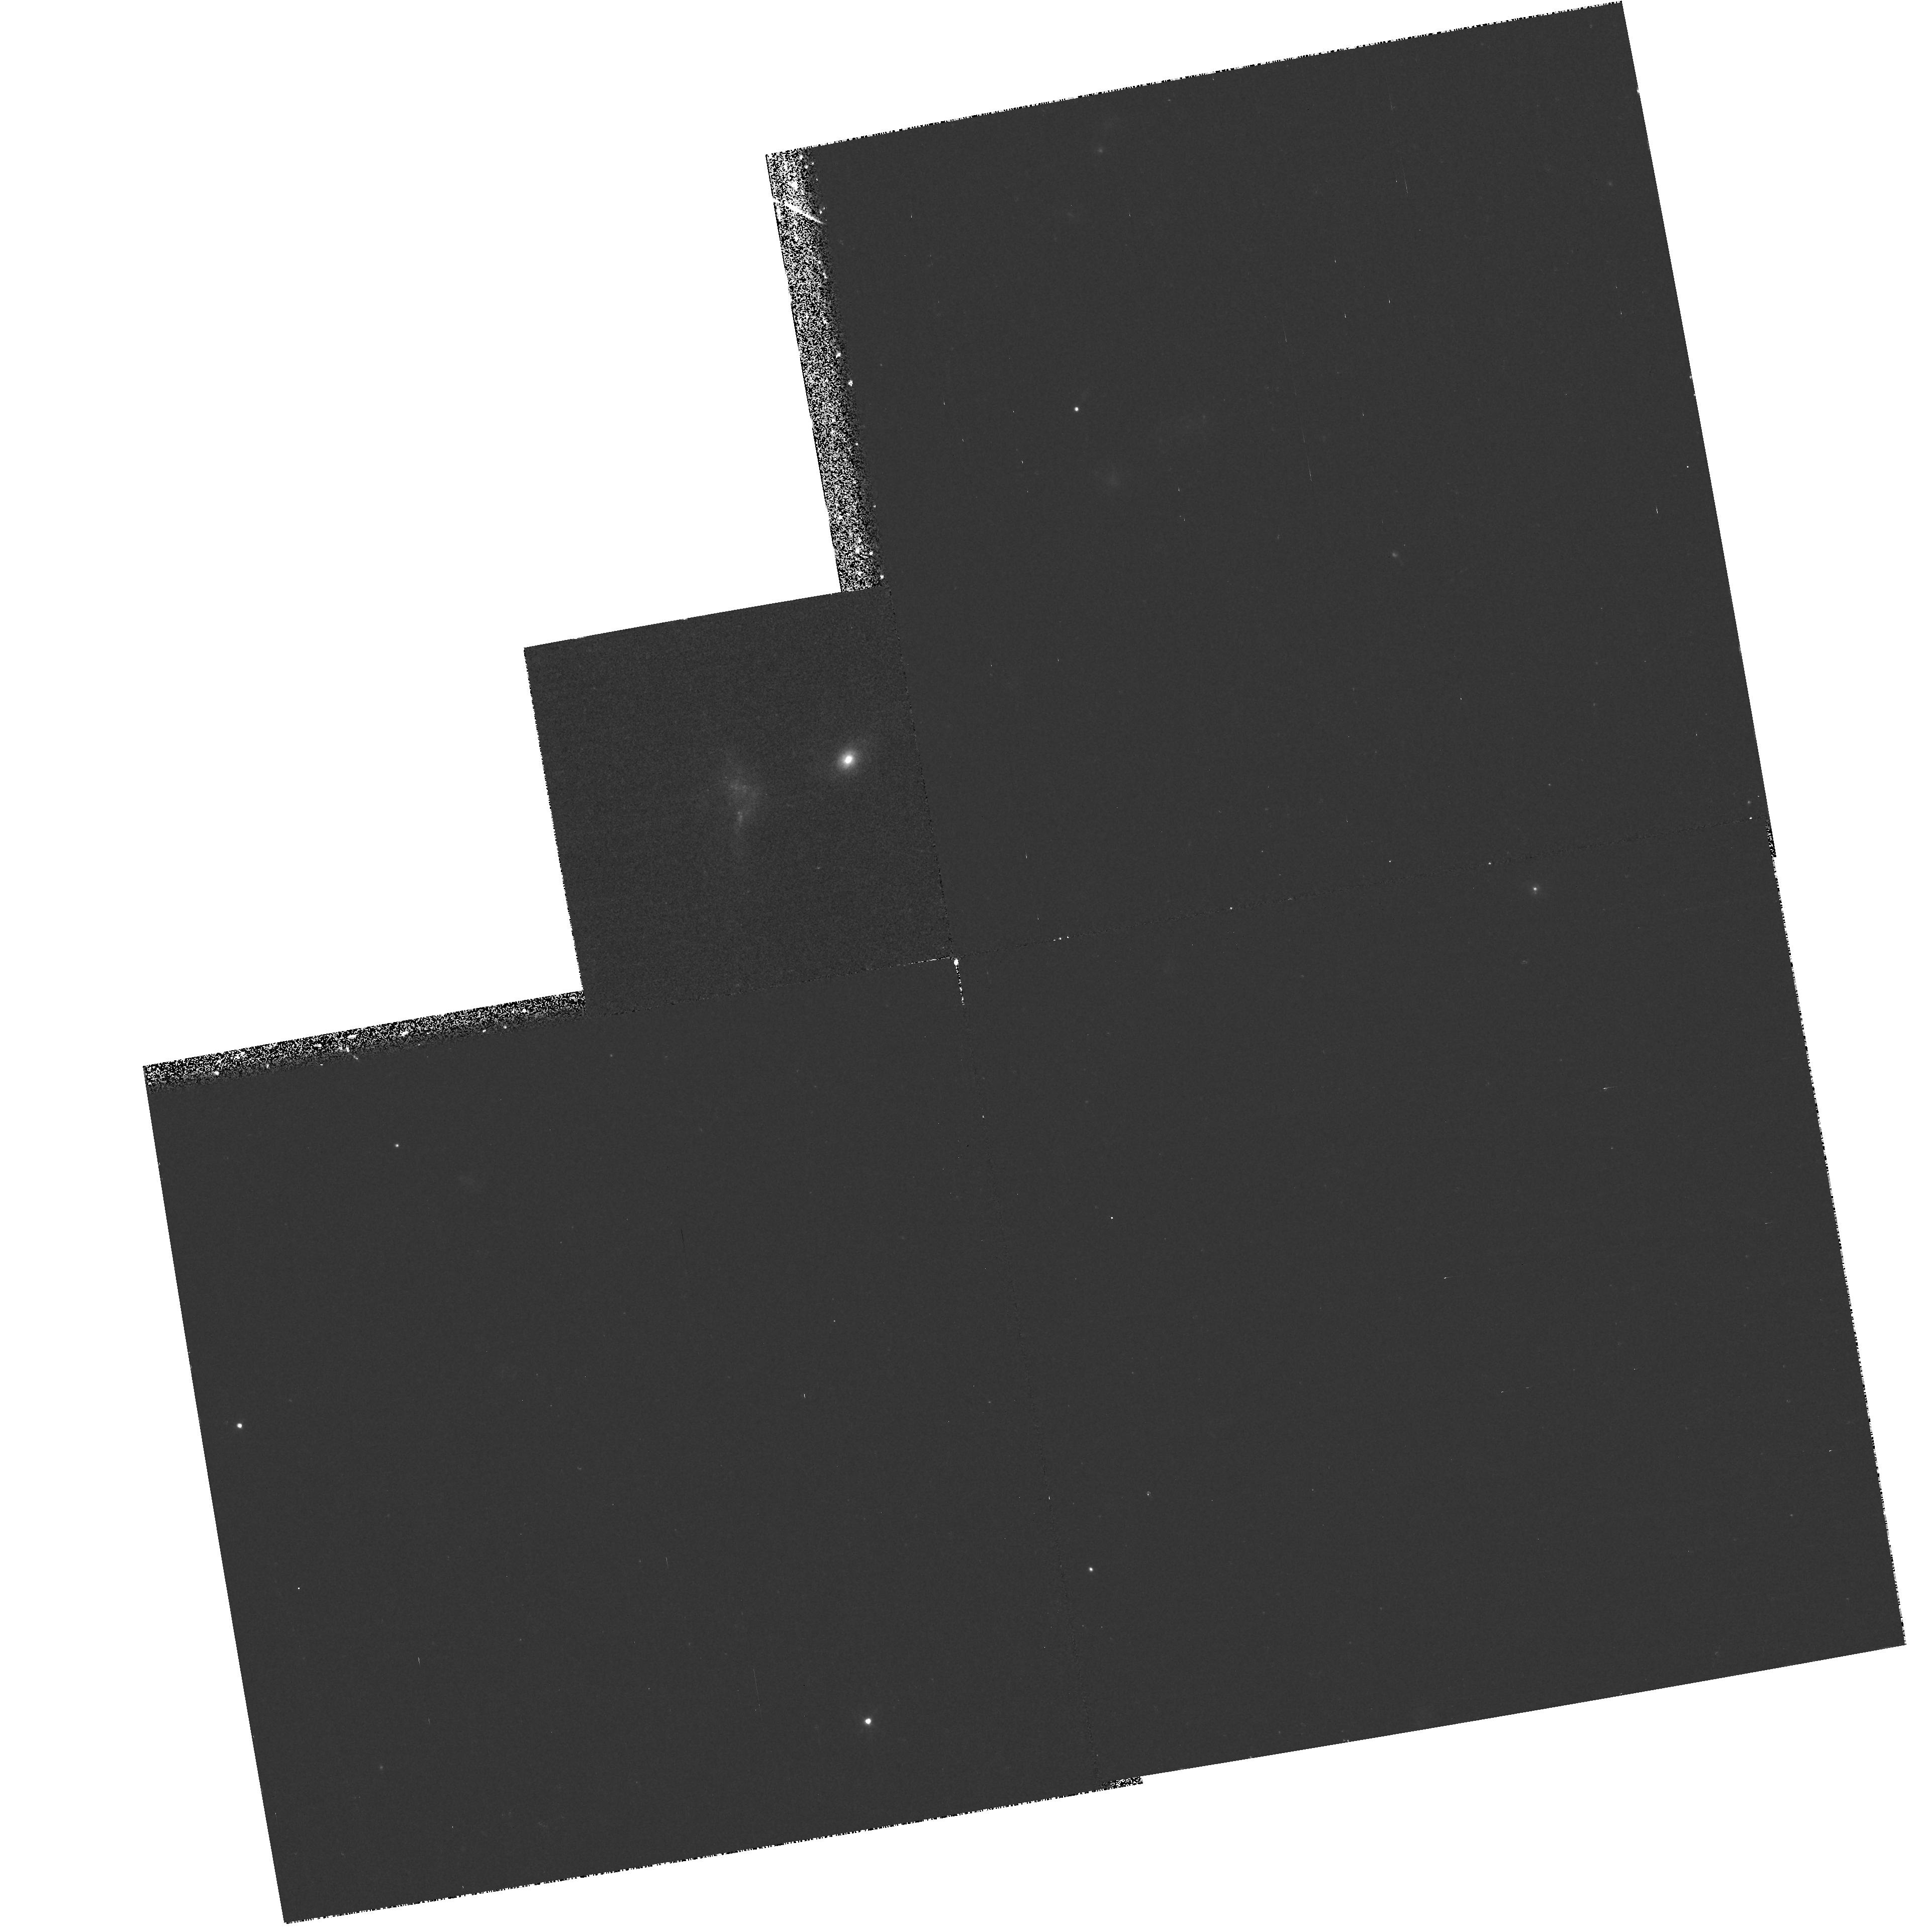
Target: GAL-1101-1210. Instrument: WFPC2/PC. Filter: F439W. Exposure: 48 min. Observation ID: hst_6835_03_wfpc2_pc_f439w_u36o03

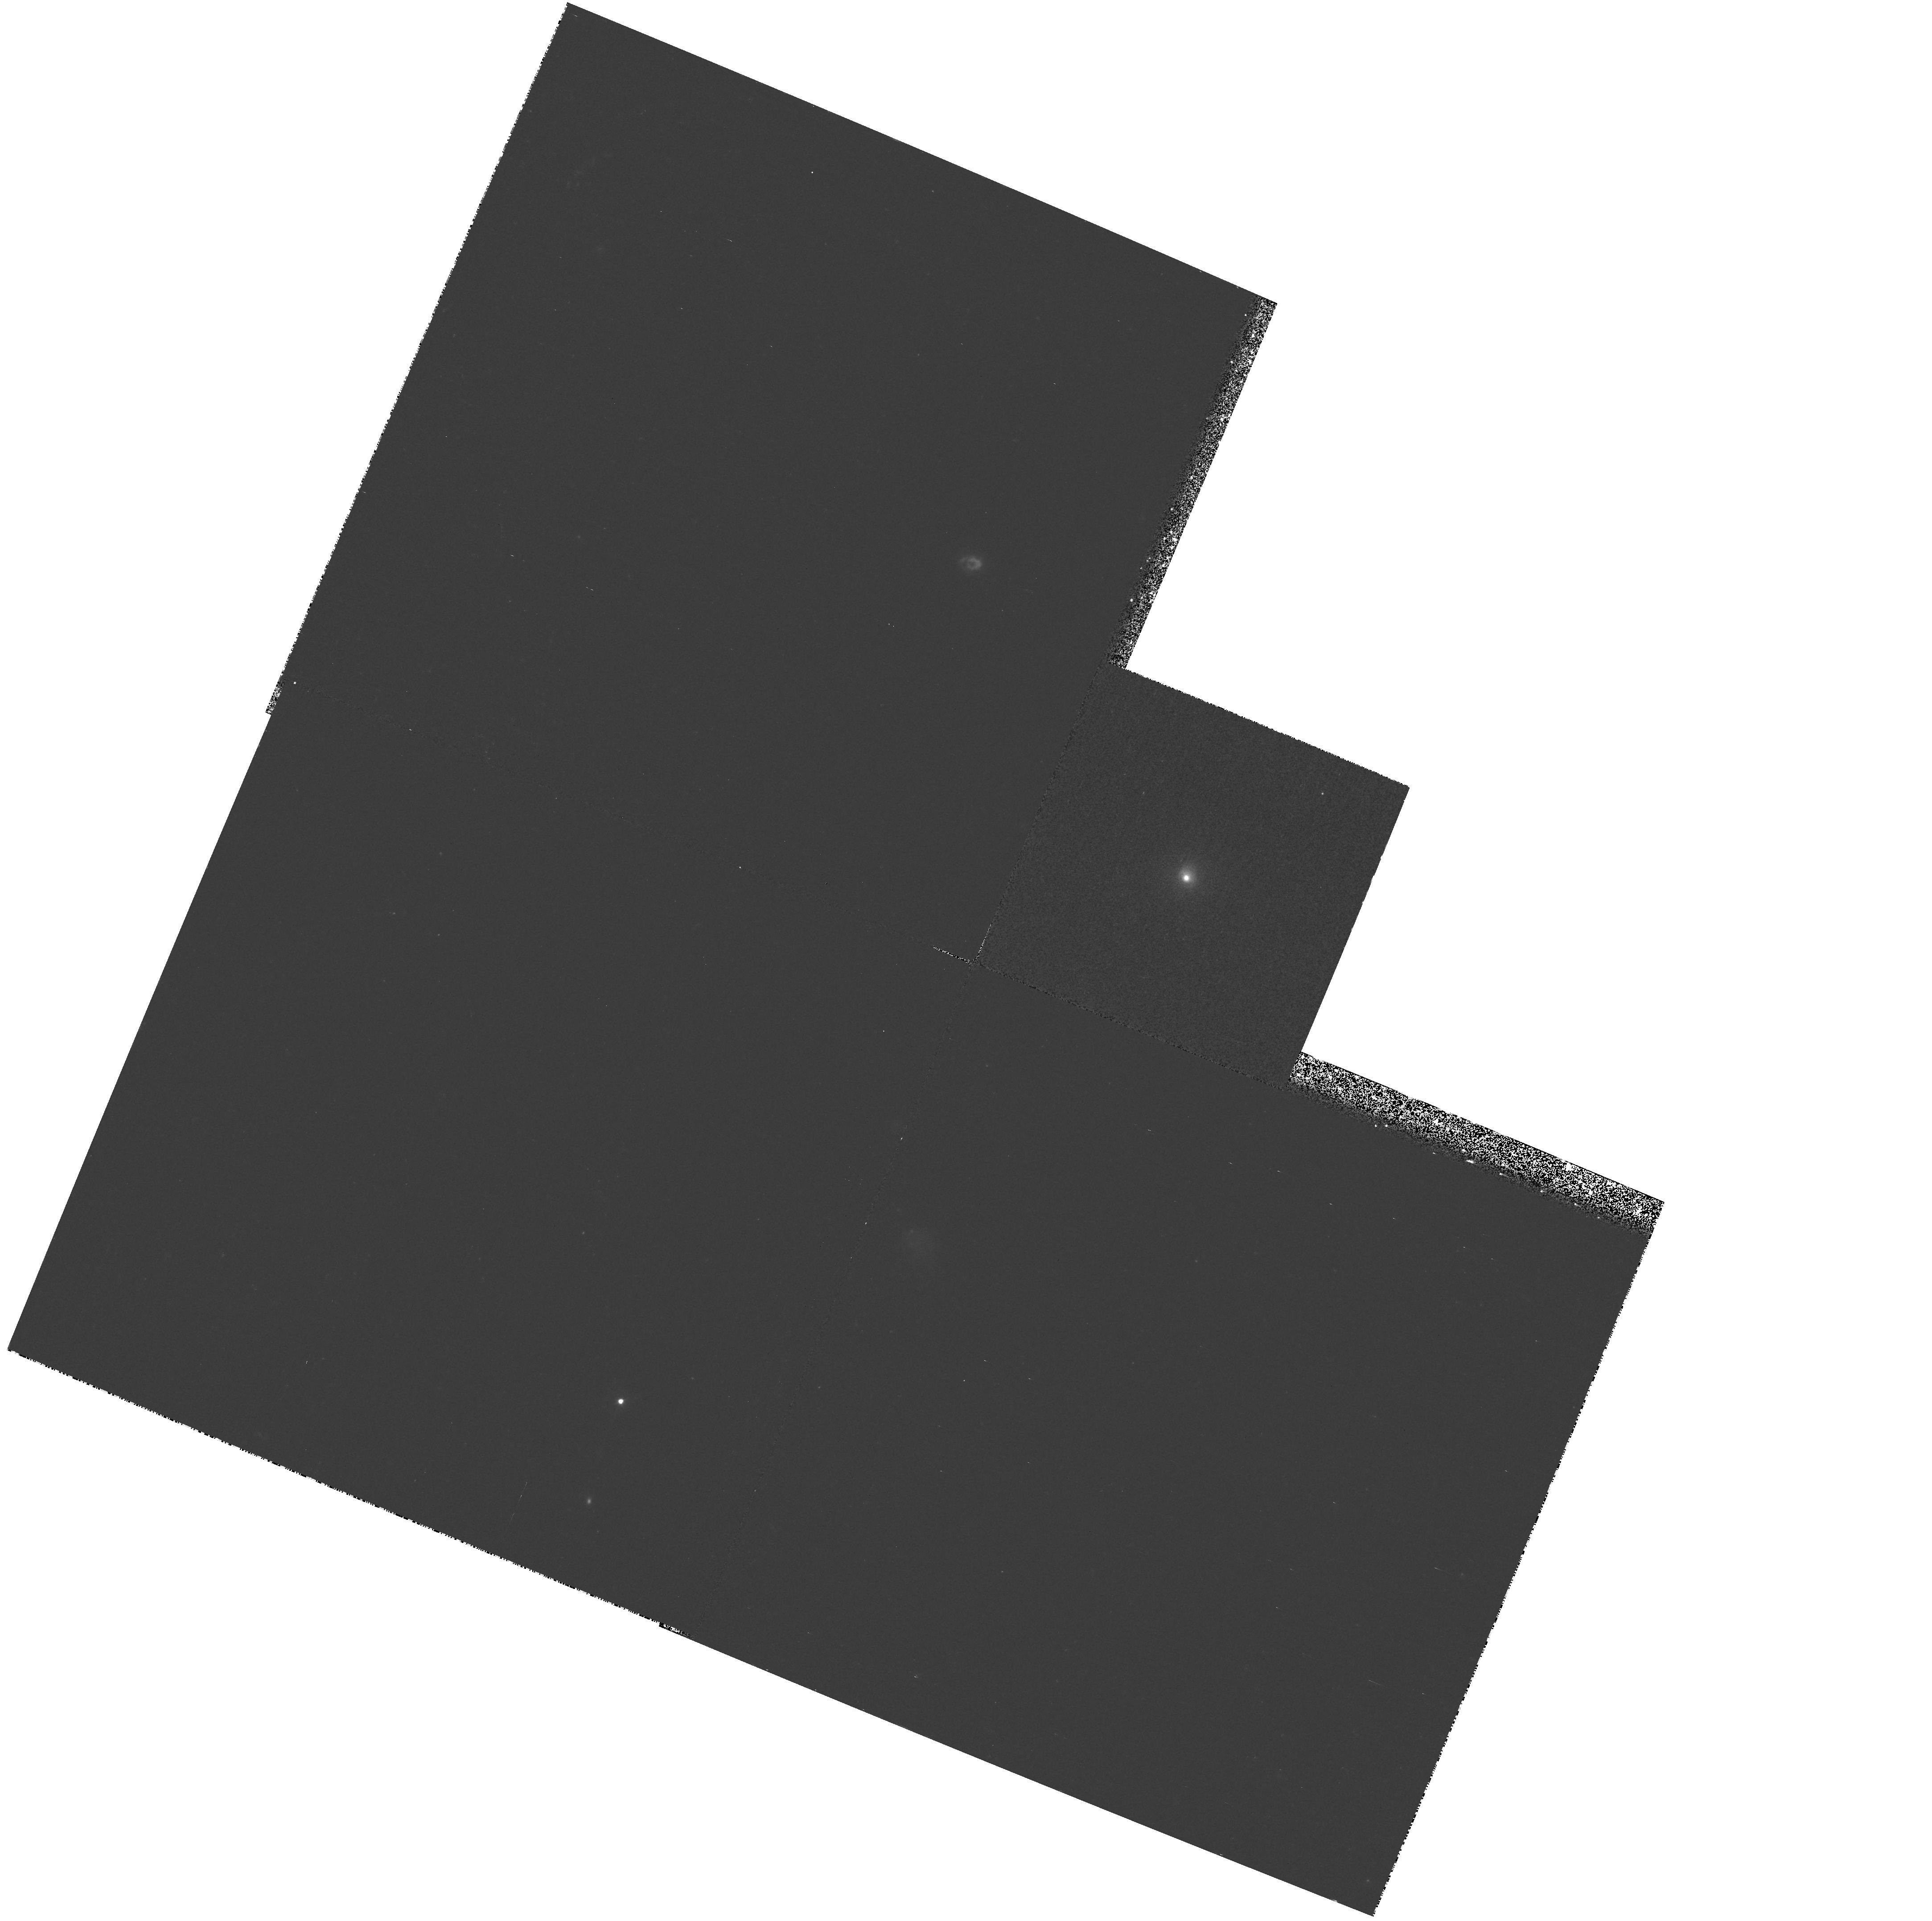
Target: GAL-0400-4435. Instrument: WFPC2/PC. Filter: F439W. Exposure: 36 min. Observation ID: hst_6835_02_wfpc2_pc_f439w_u36o02

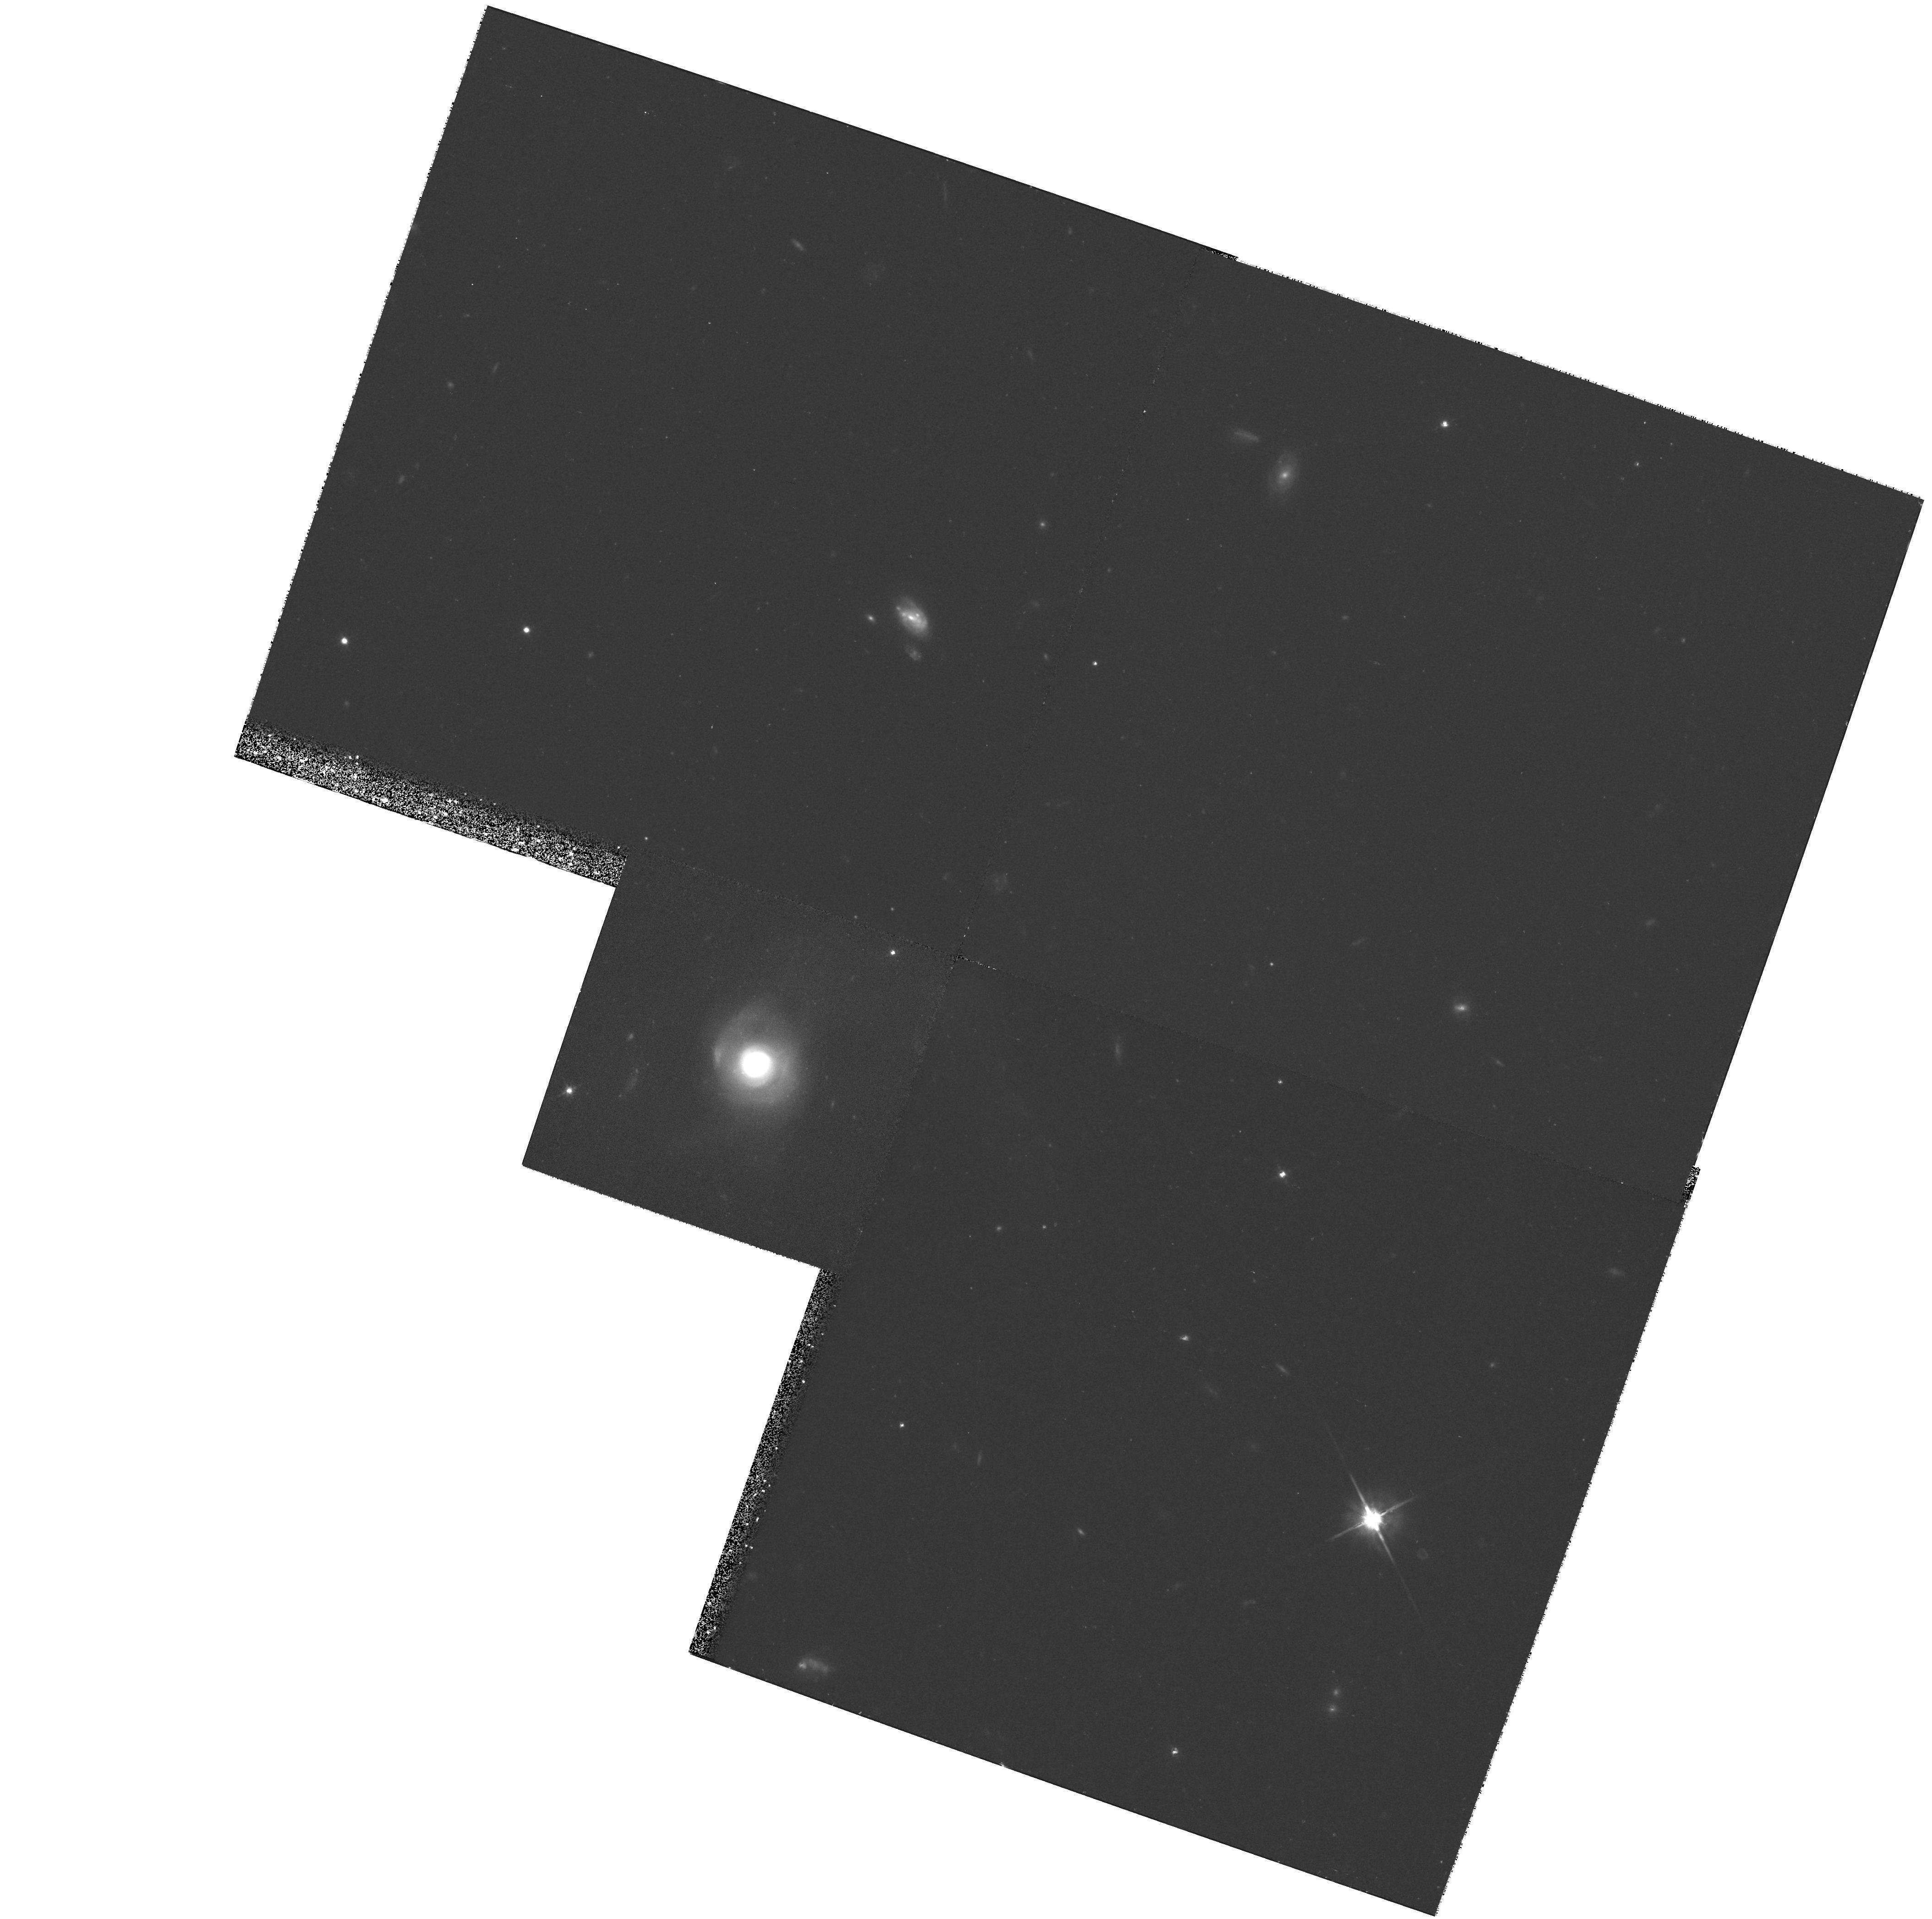
Target: GAL-1209-1222. Instrument: WFPC2/PC. Filter: F702W. Exposure: 36 min. Observation ID: hst_6835_05_wfpc2_pc_f702w_u36o05

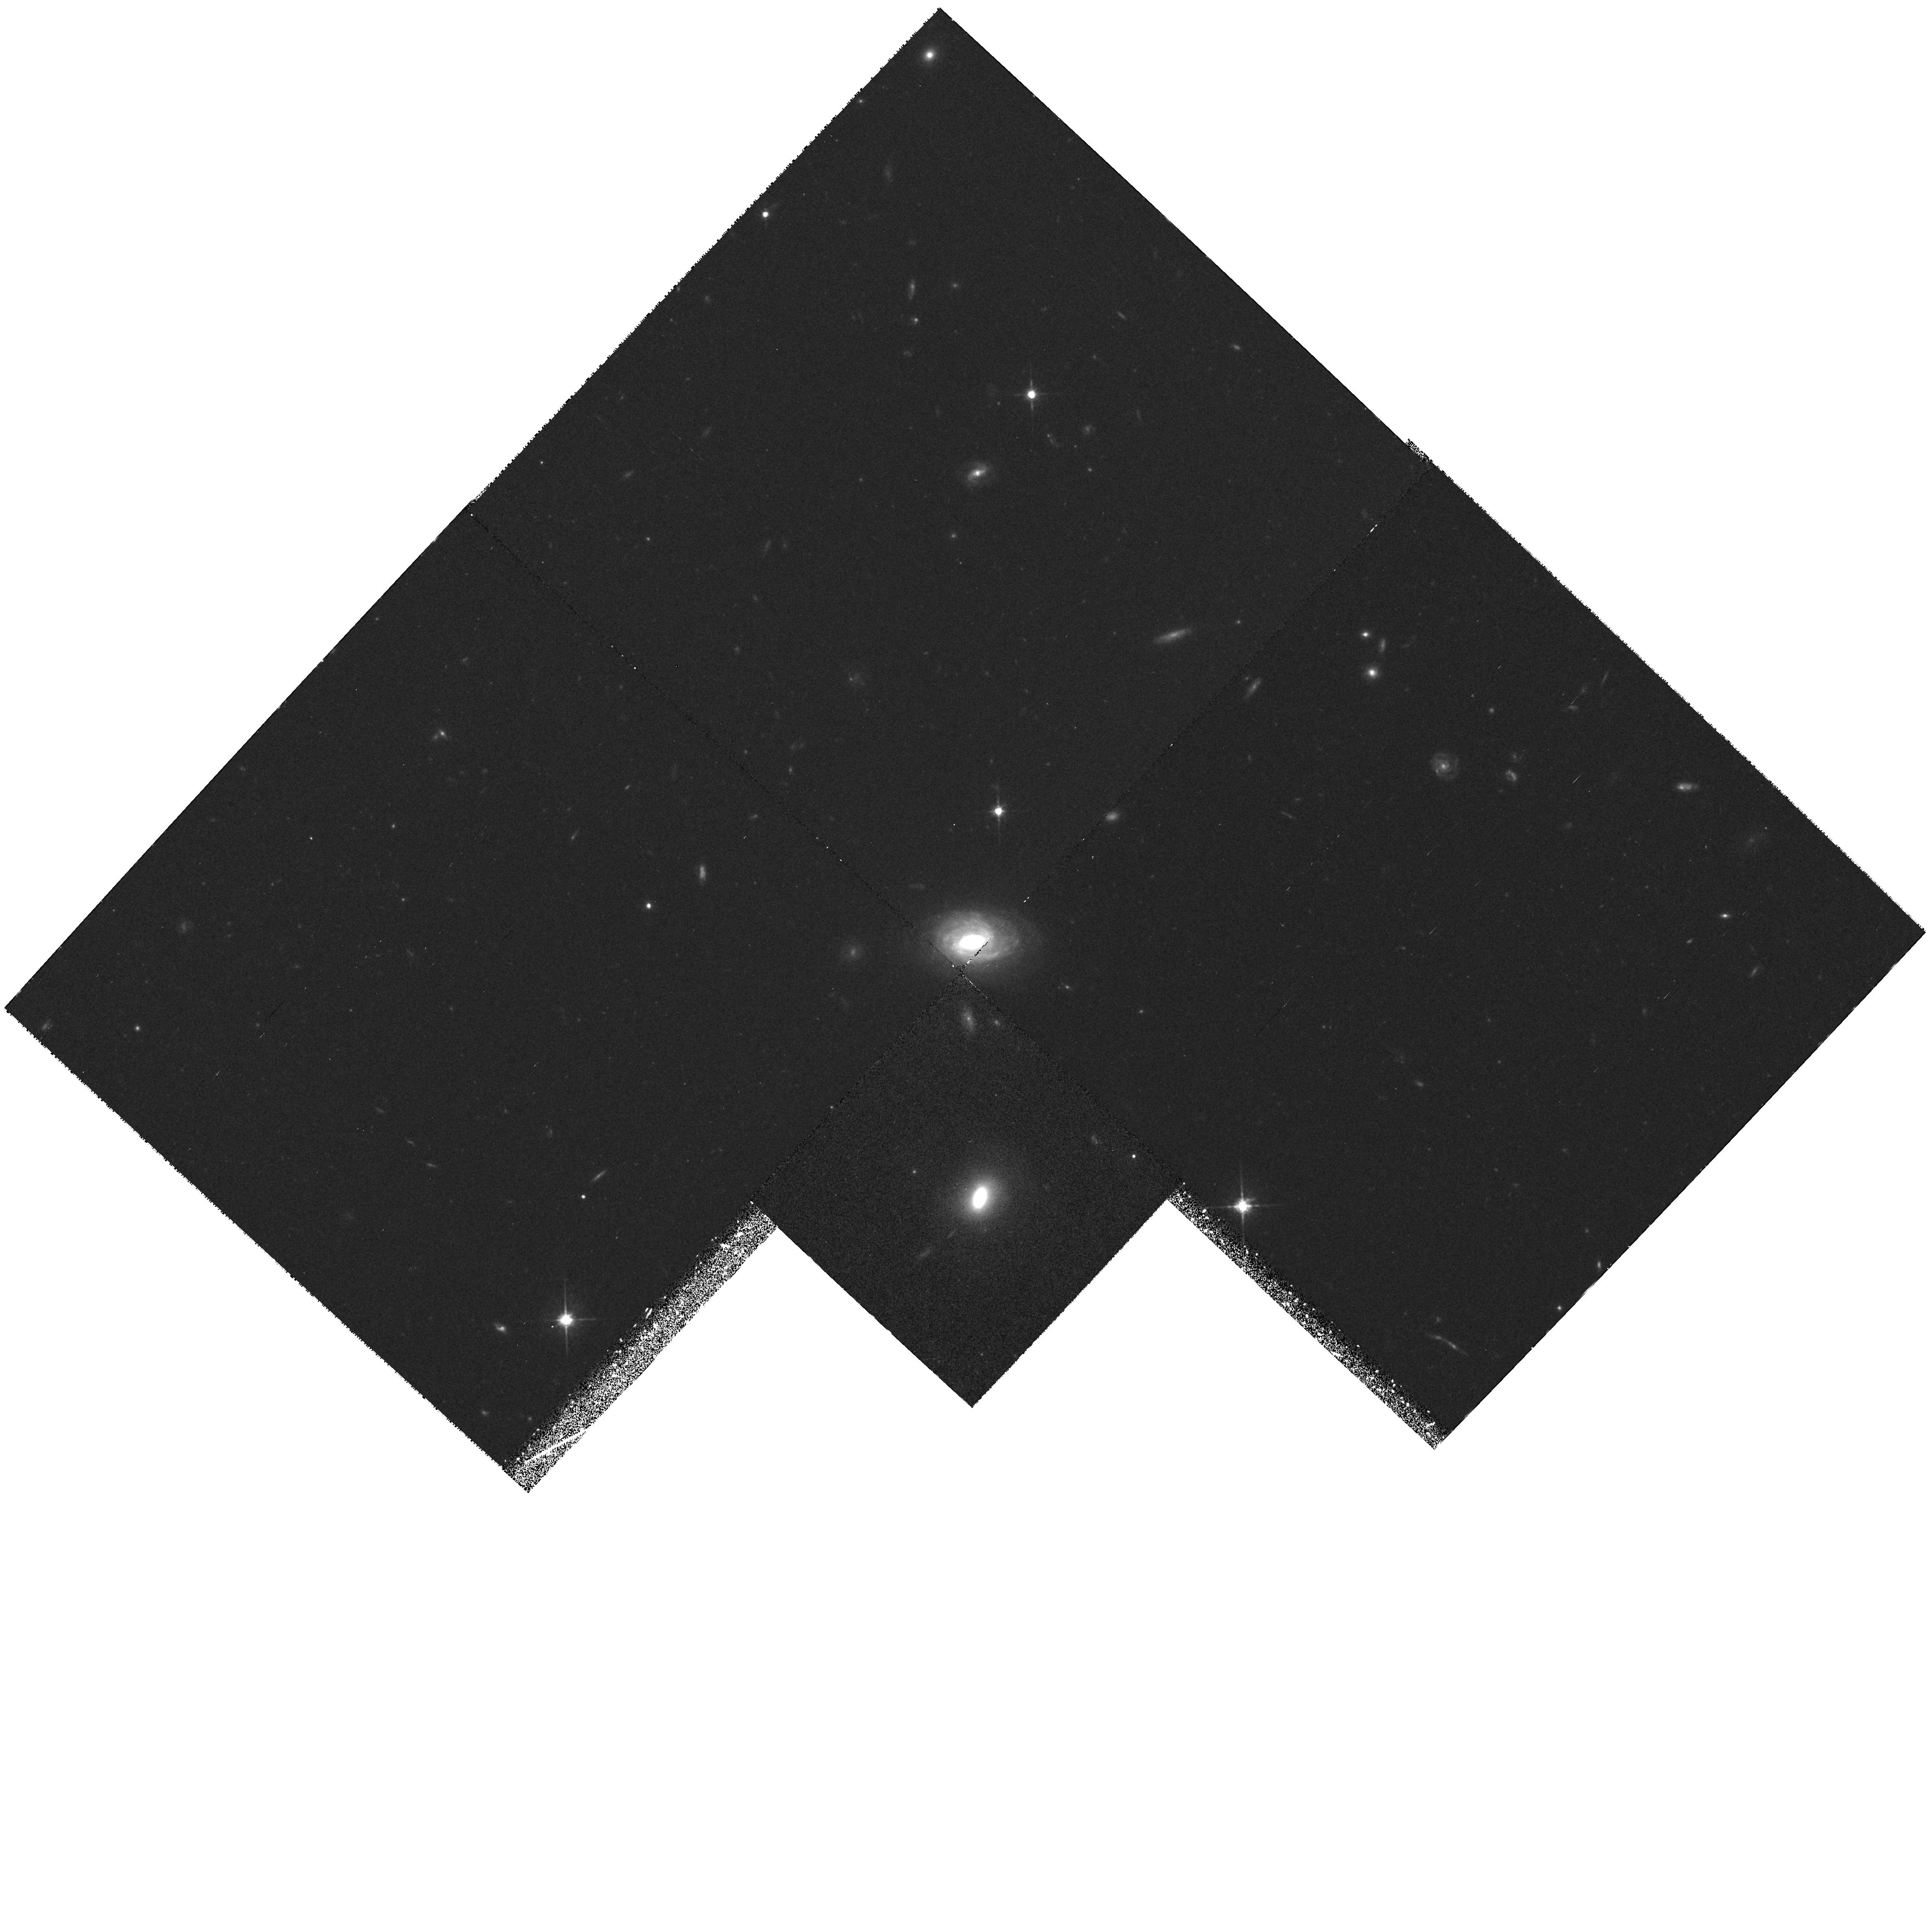
Target: GAL-0158-4437. Instrument: WFPC2/PC. Filter: F702W. Exposure: 36 min. Observation ID: hst_6835_04_wfpc2_pc_f702w_u36o04

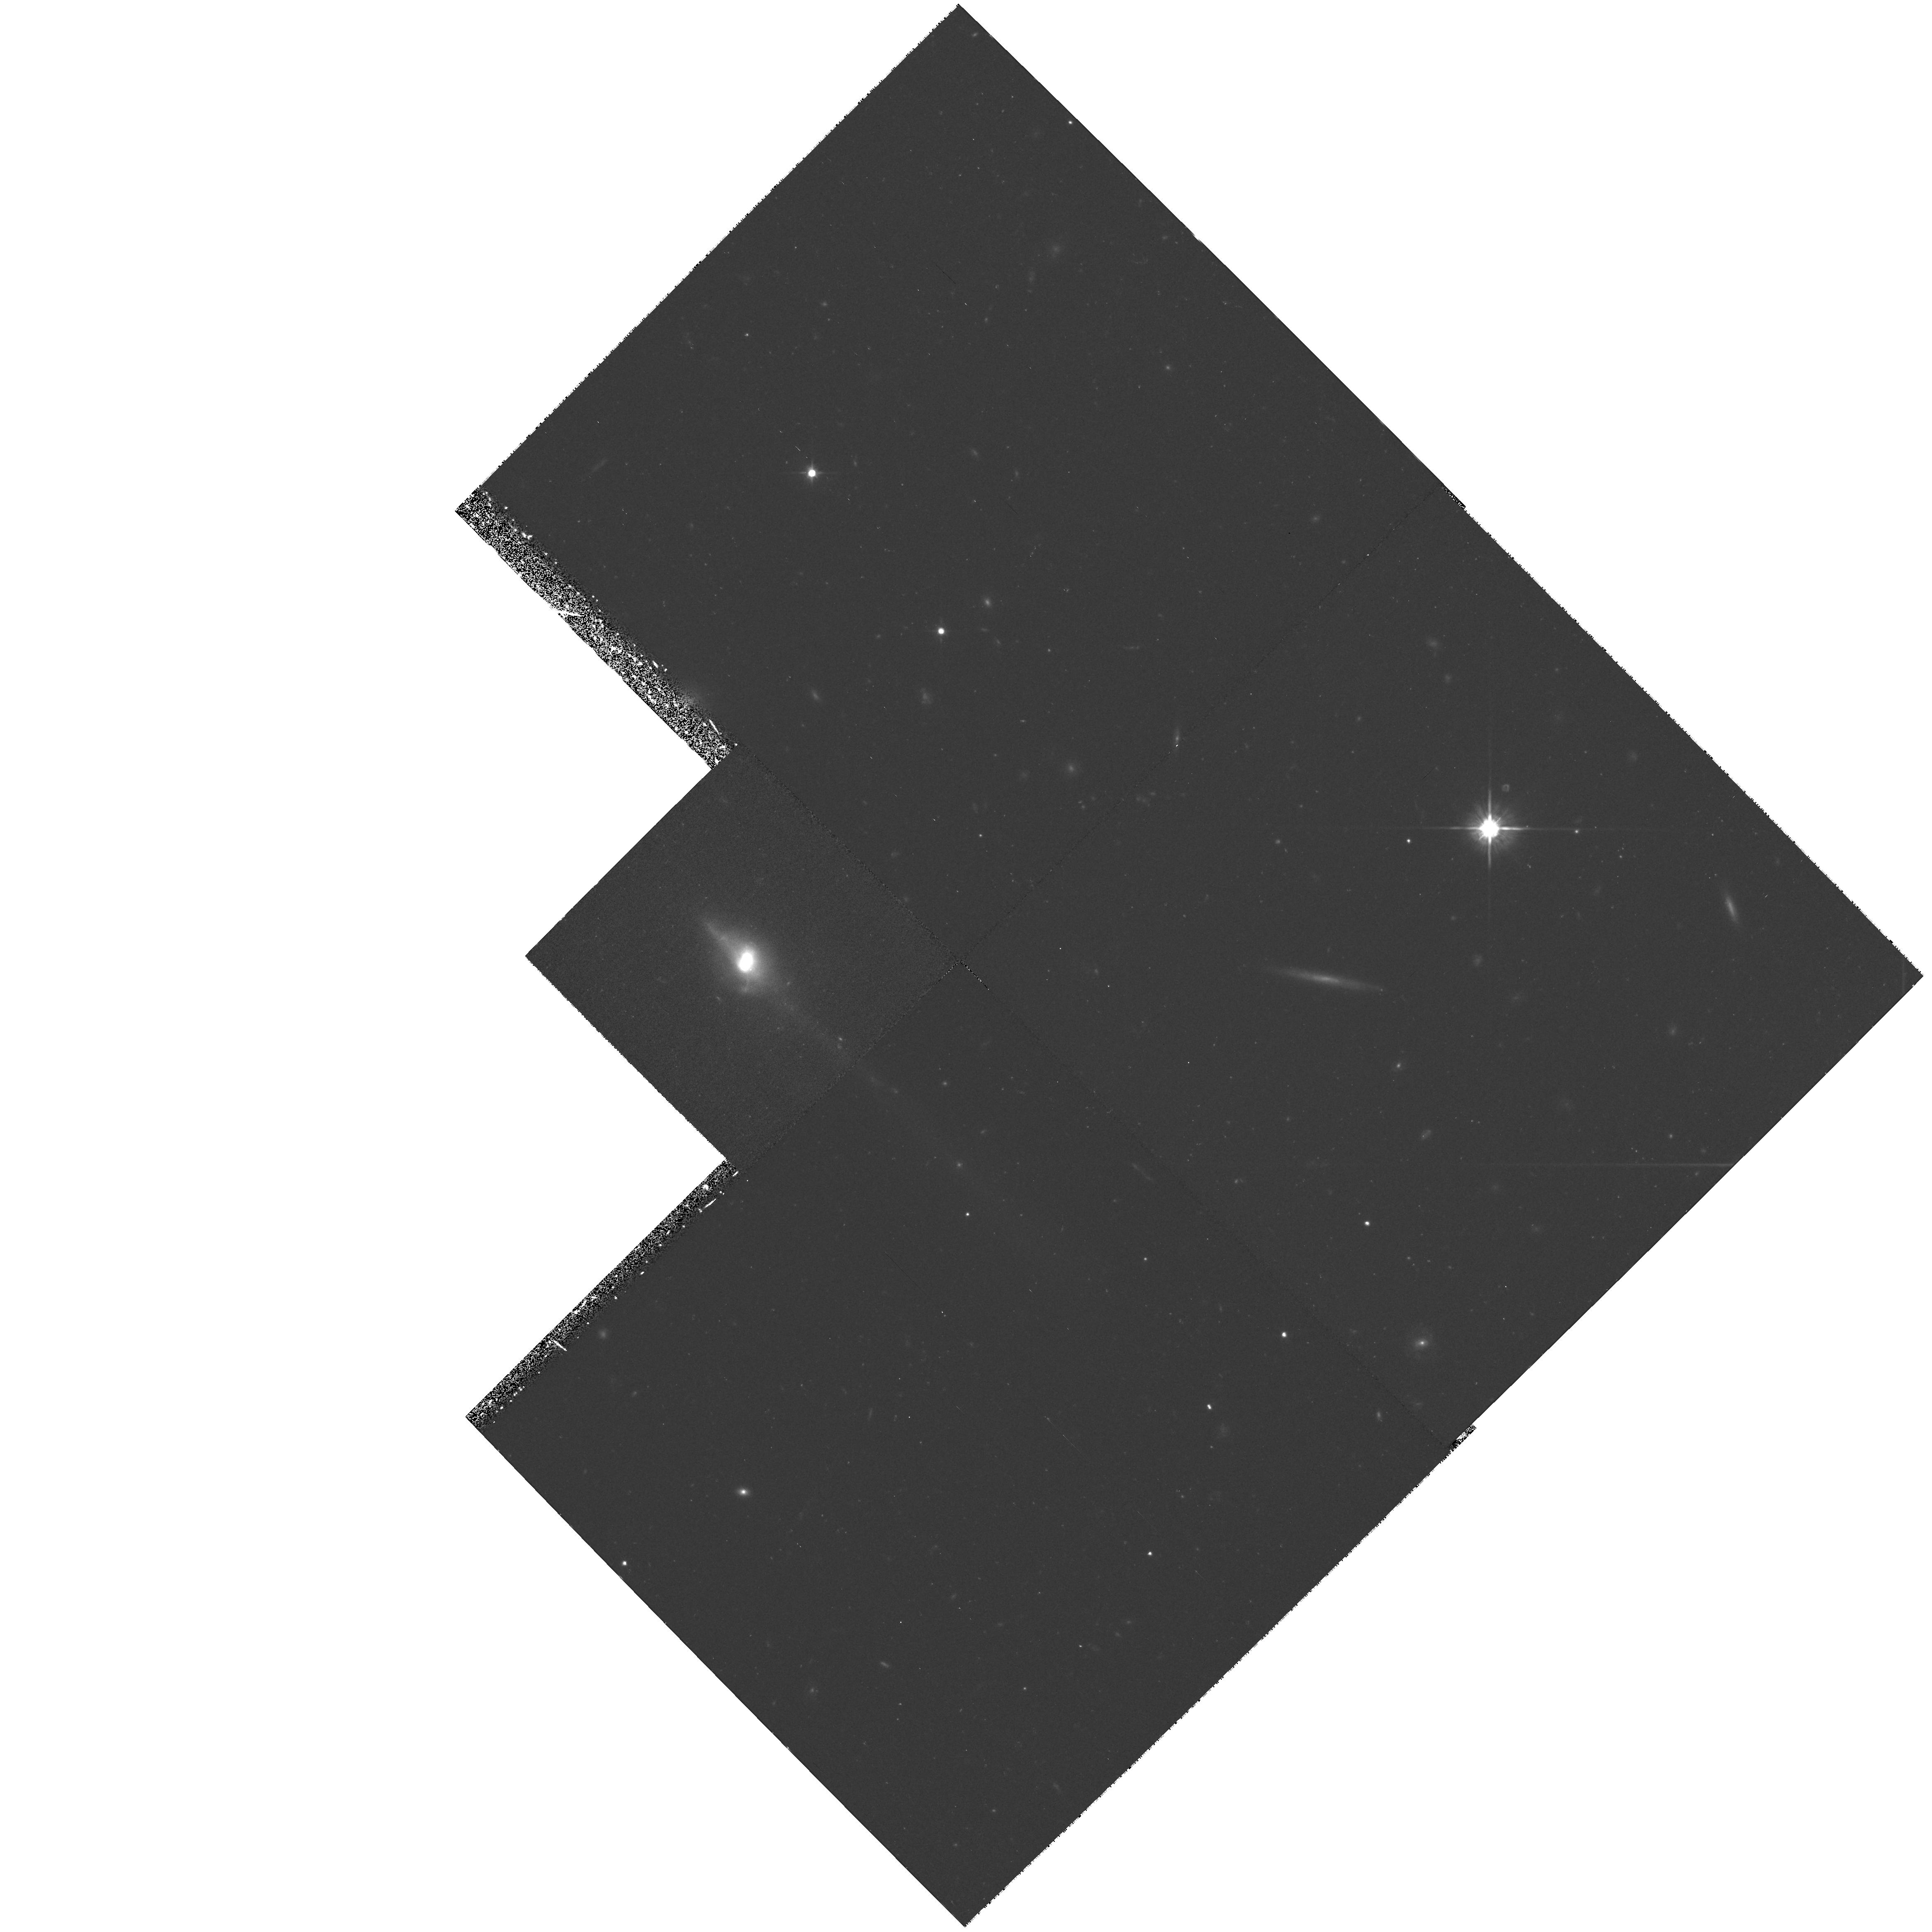
Target: GAL-0217-4432. Instrument: WFPC2/PC. Filter: F702W. Exposure: 36 min. Observation ID: hst_6835_01_wfpc2_pc_f702w_u36o01

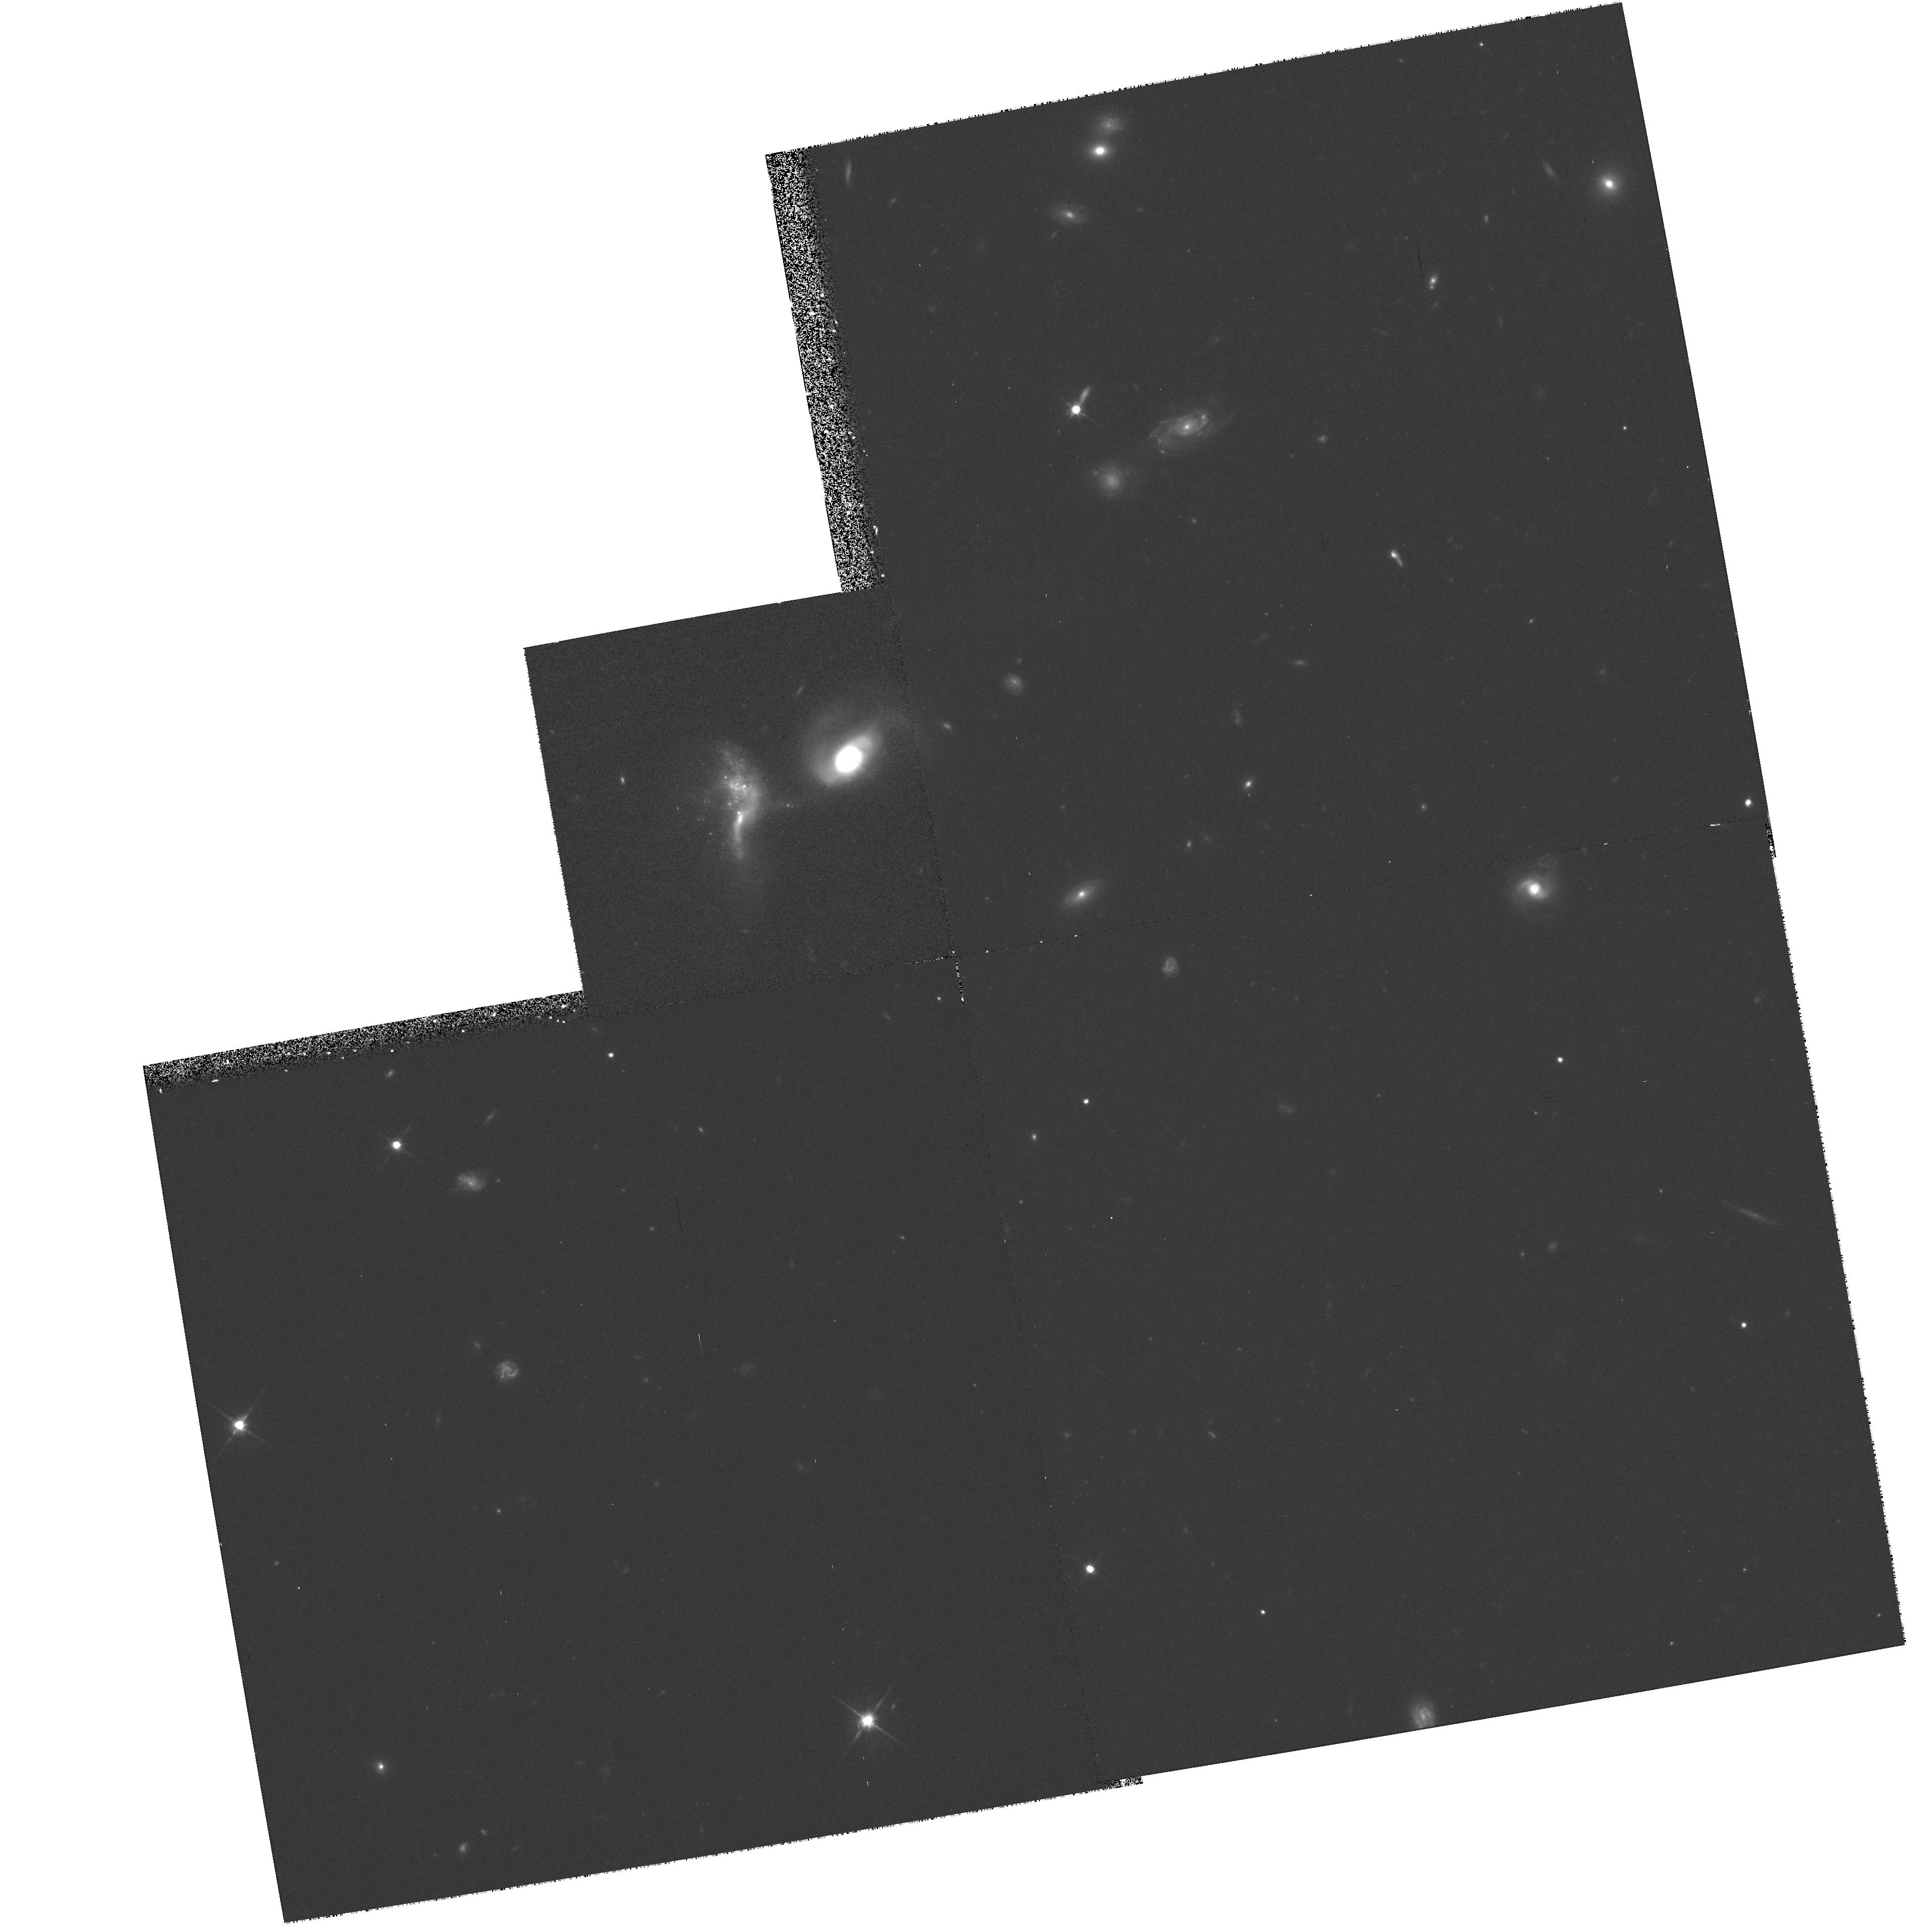
Target: GAL-1101-1210. Instrument: WFPC2/PC. Filter: F702W. Exposure: 36 min. Observation ID: hst_6835_03_wfpc2_pc_f702w_u36o03

The Detailed Morphology of Post-Merger Galaxies (PI: Zabludoff, Ann)

From the Las Campanas Redshift Survey, the largest existing spectroscopic galaxy survey, we have drawn a unique and well- defined sample of 21 galaxies with the spectral and morphological signatures of evolved merger products. These galaxies have spectra indicating little or no on-going star formation and a significant young stellar population. Morphologically, the galaxies are disturbed, with tidal tails on scales of ~10 kpc. Because the observed tidal features survive at least ~ 1 Gyr after the merger, we are unable to use them to tightly constrain the time elapsed since the end of the starburst. This timescale is the key to determining (1) the duration and frequency of the post- starburst phase in the evolution of galaxies and (2) the fraction of the stellar mass created in the starburst. We propose to use the high spatial resolution of WFPC2 to detect the small-scale (< 1 kpc) features in five post-starburst galaxies that will enable us to measure the time since the merger to within a few 100 Myr.